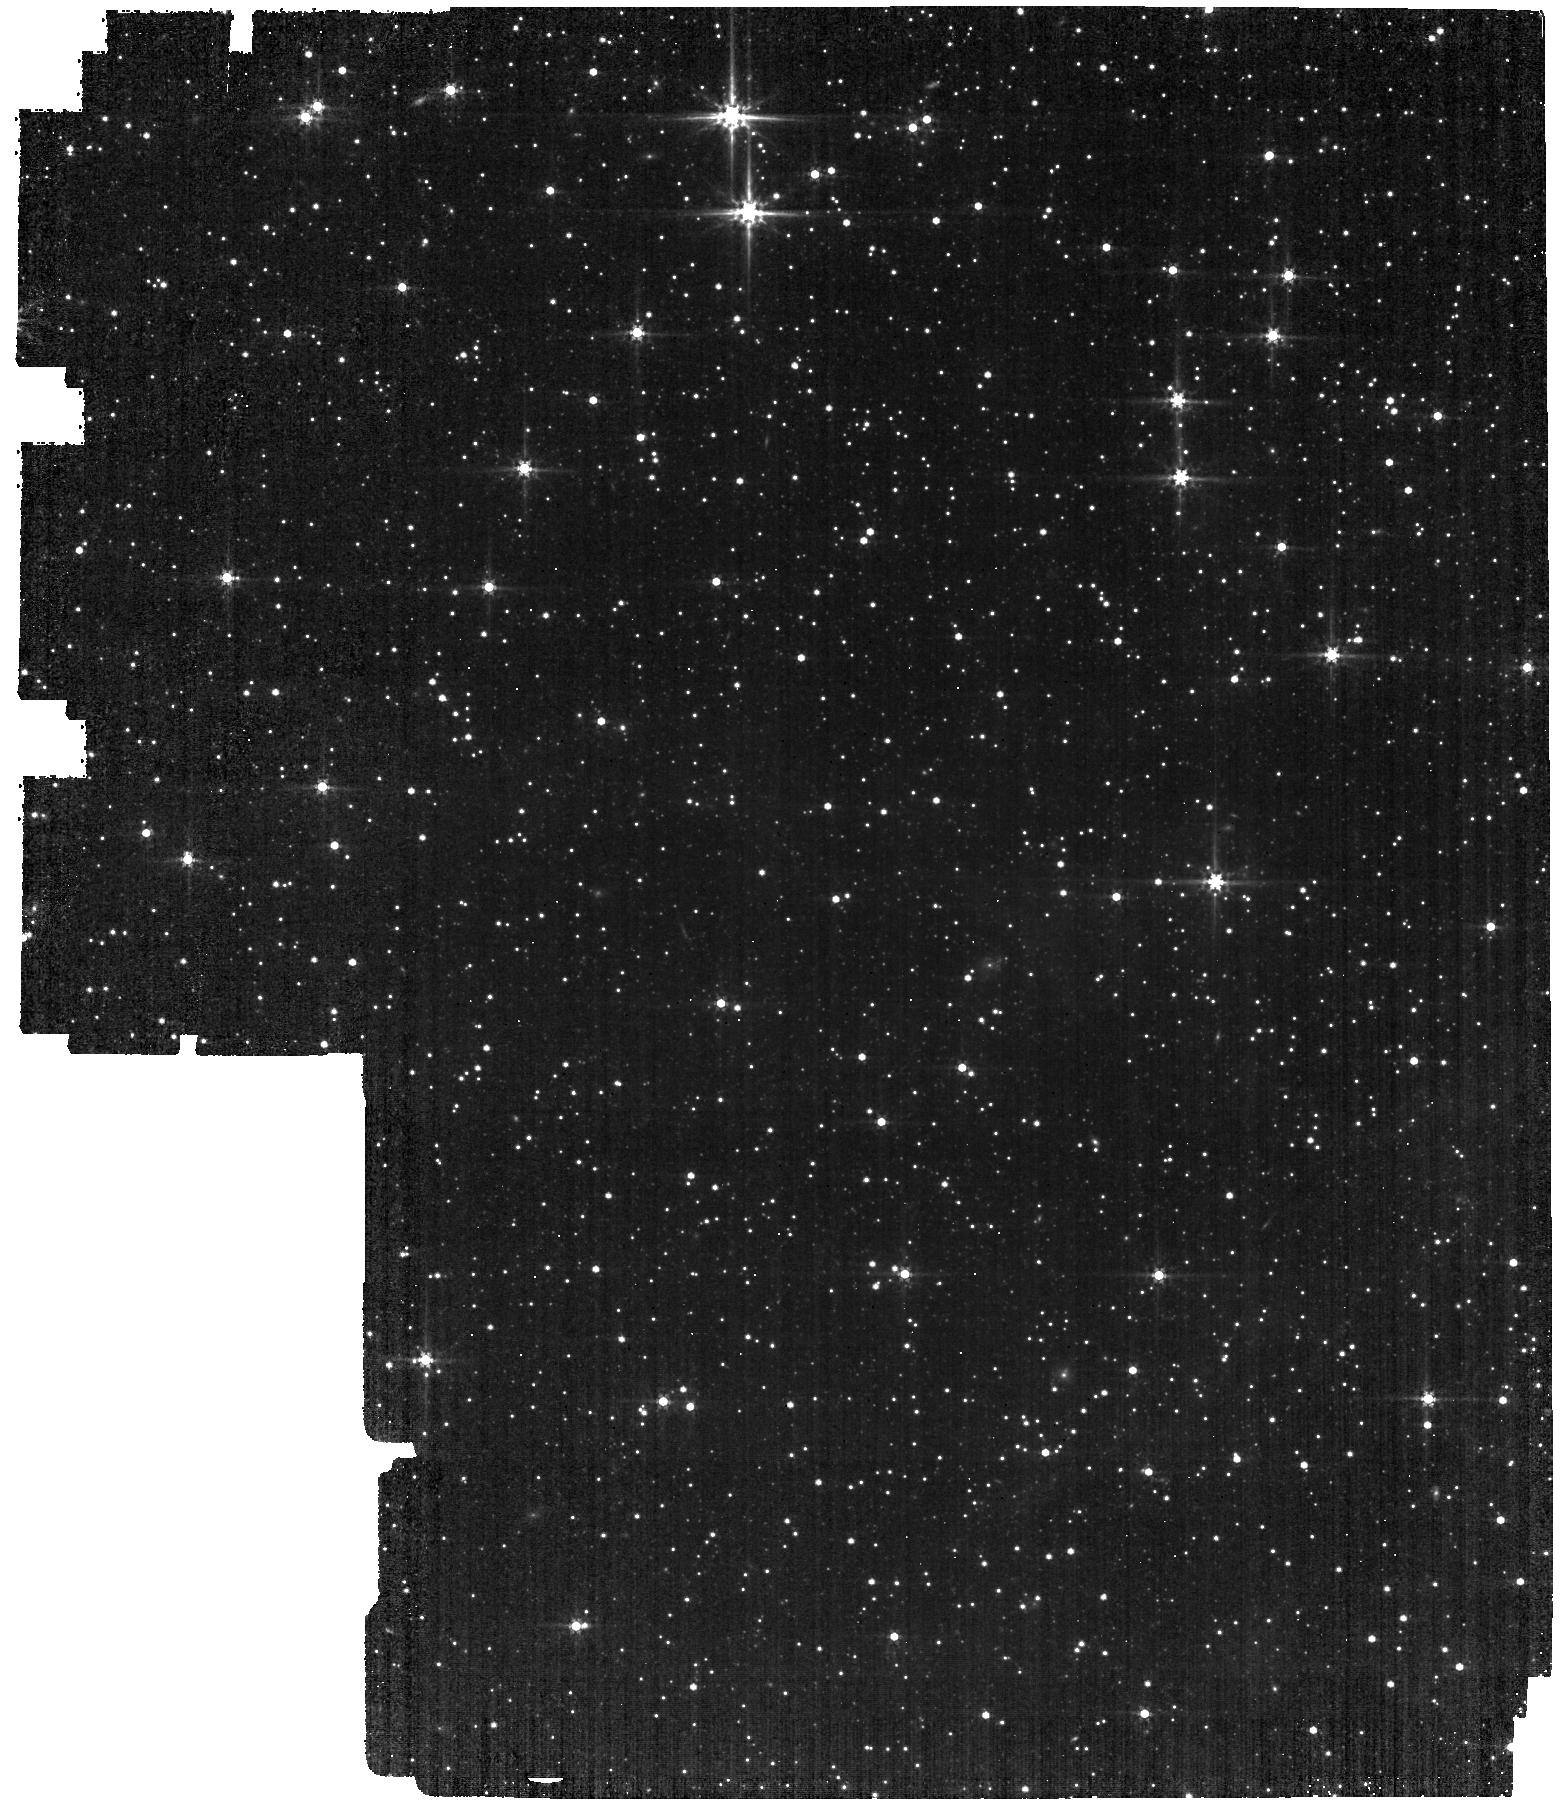
Target: LMC-MIRI-A-IMG. Instrument: MIRI. Filter: F560W. Exposure: 22 min. Observation ID: jw04487-o001_t001_miri_f560w

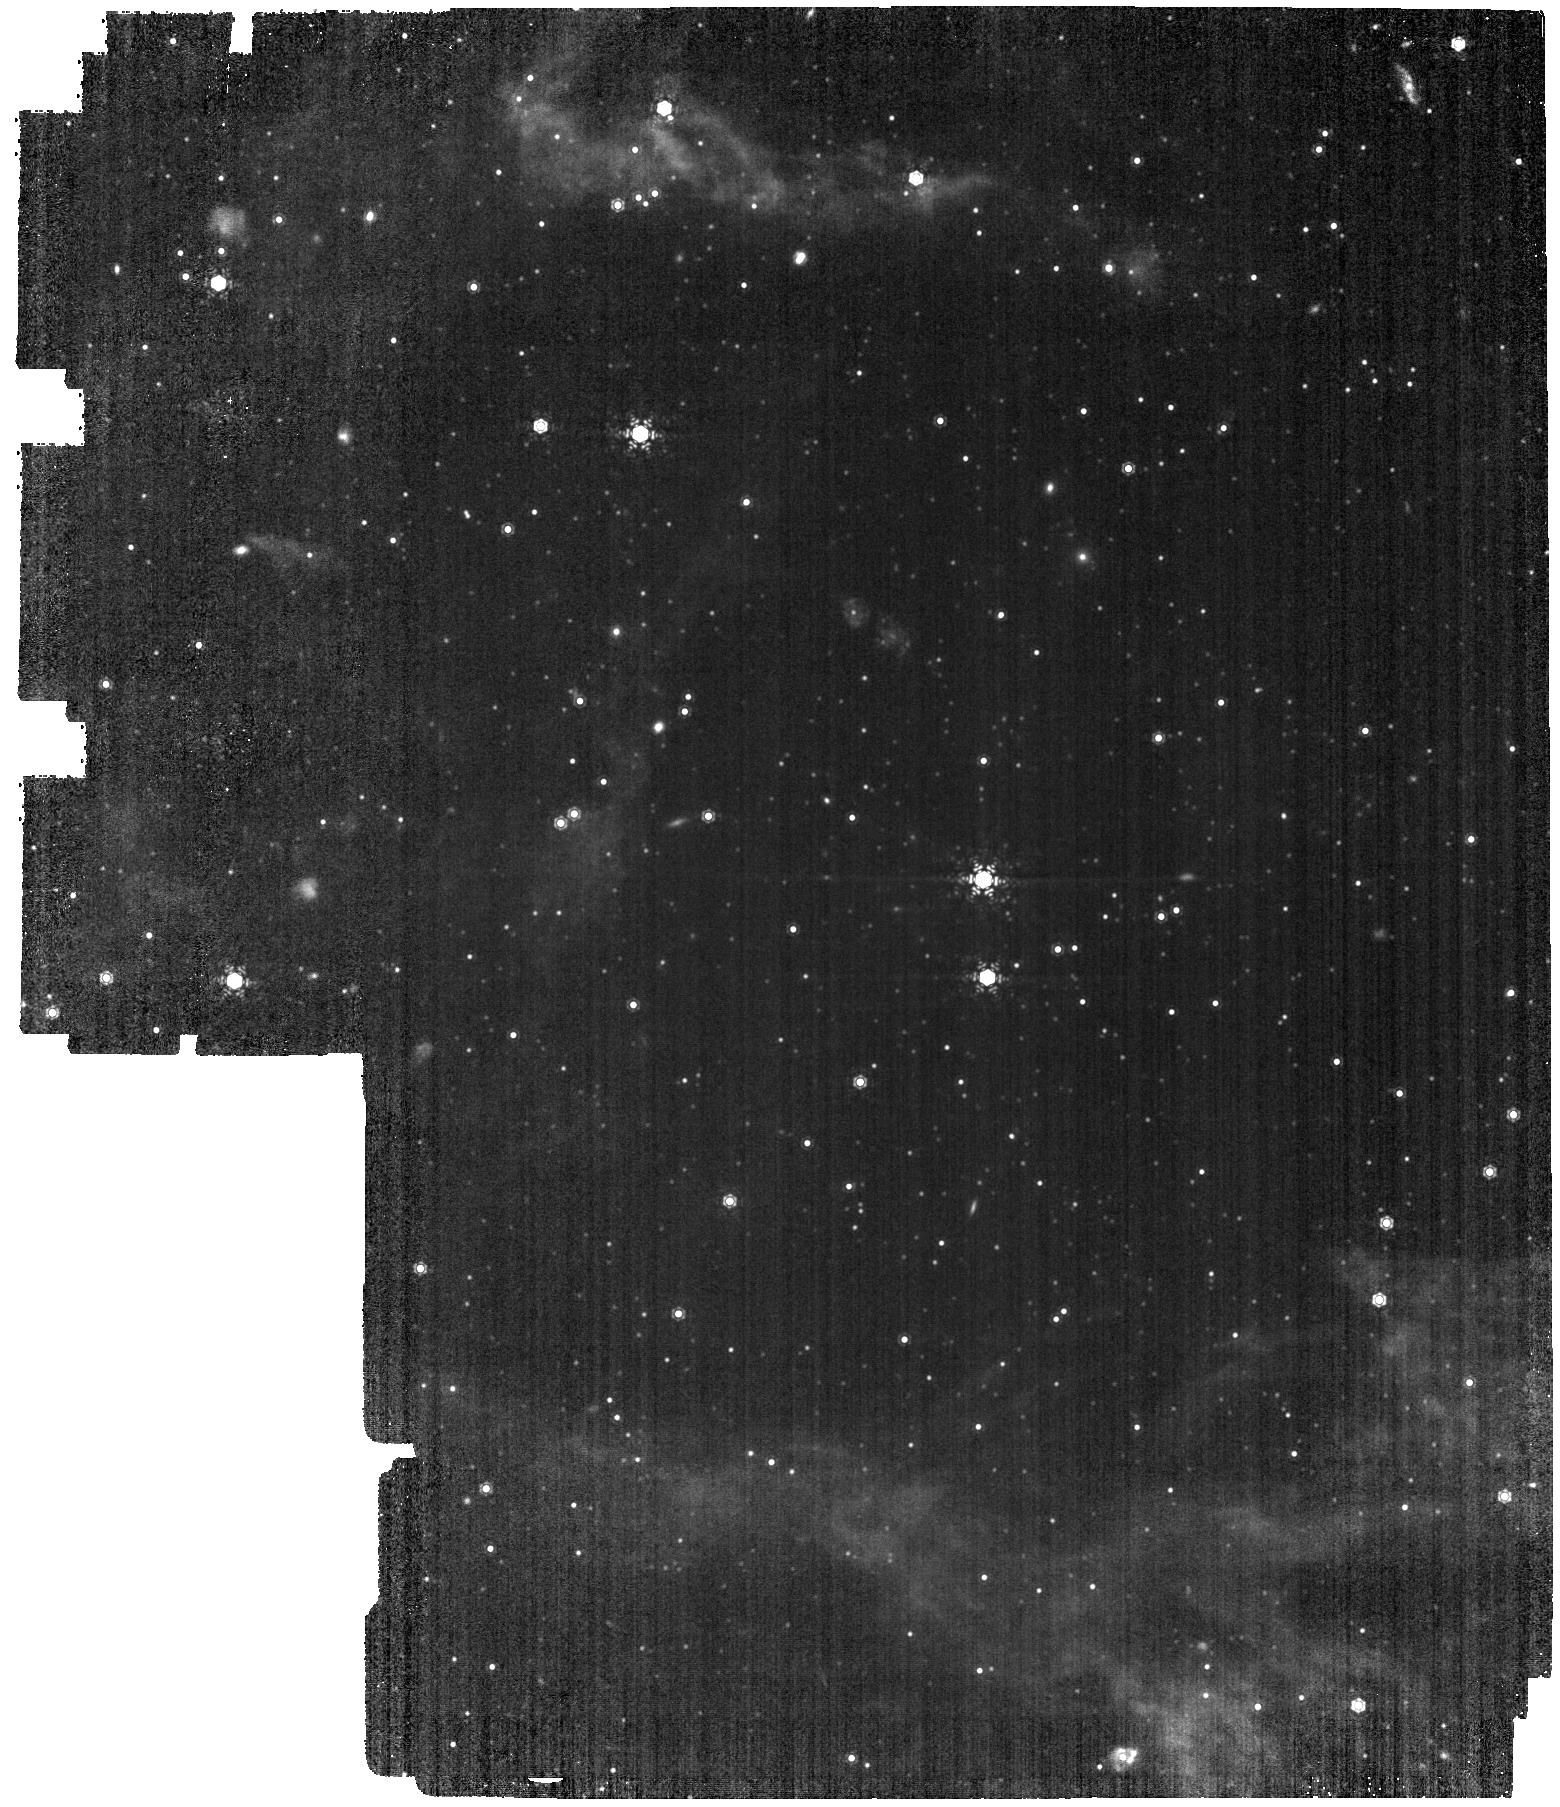
Target: LMC-MIRI-B-IMG. Instrument: MIRI. Filter: F1130W. Exposure: 28 min. Observation ID: jw04487-o002_t002_miri_f1130w

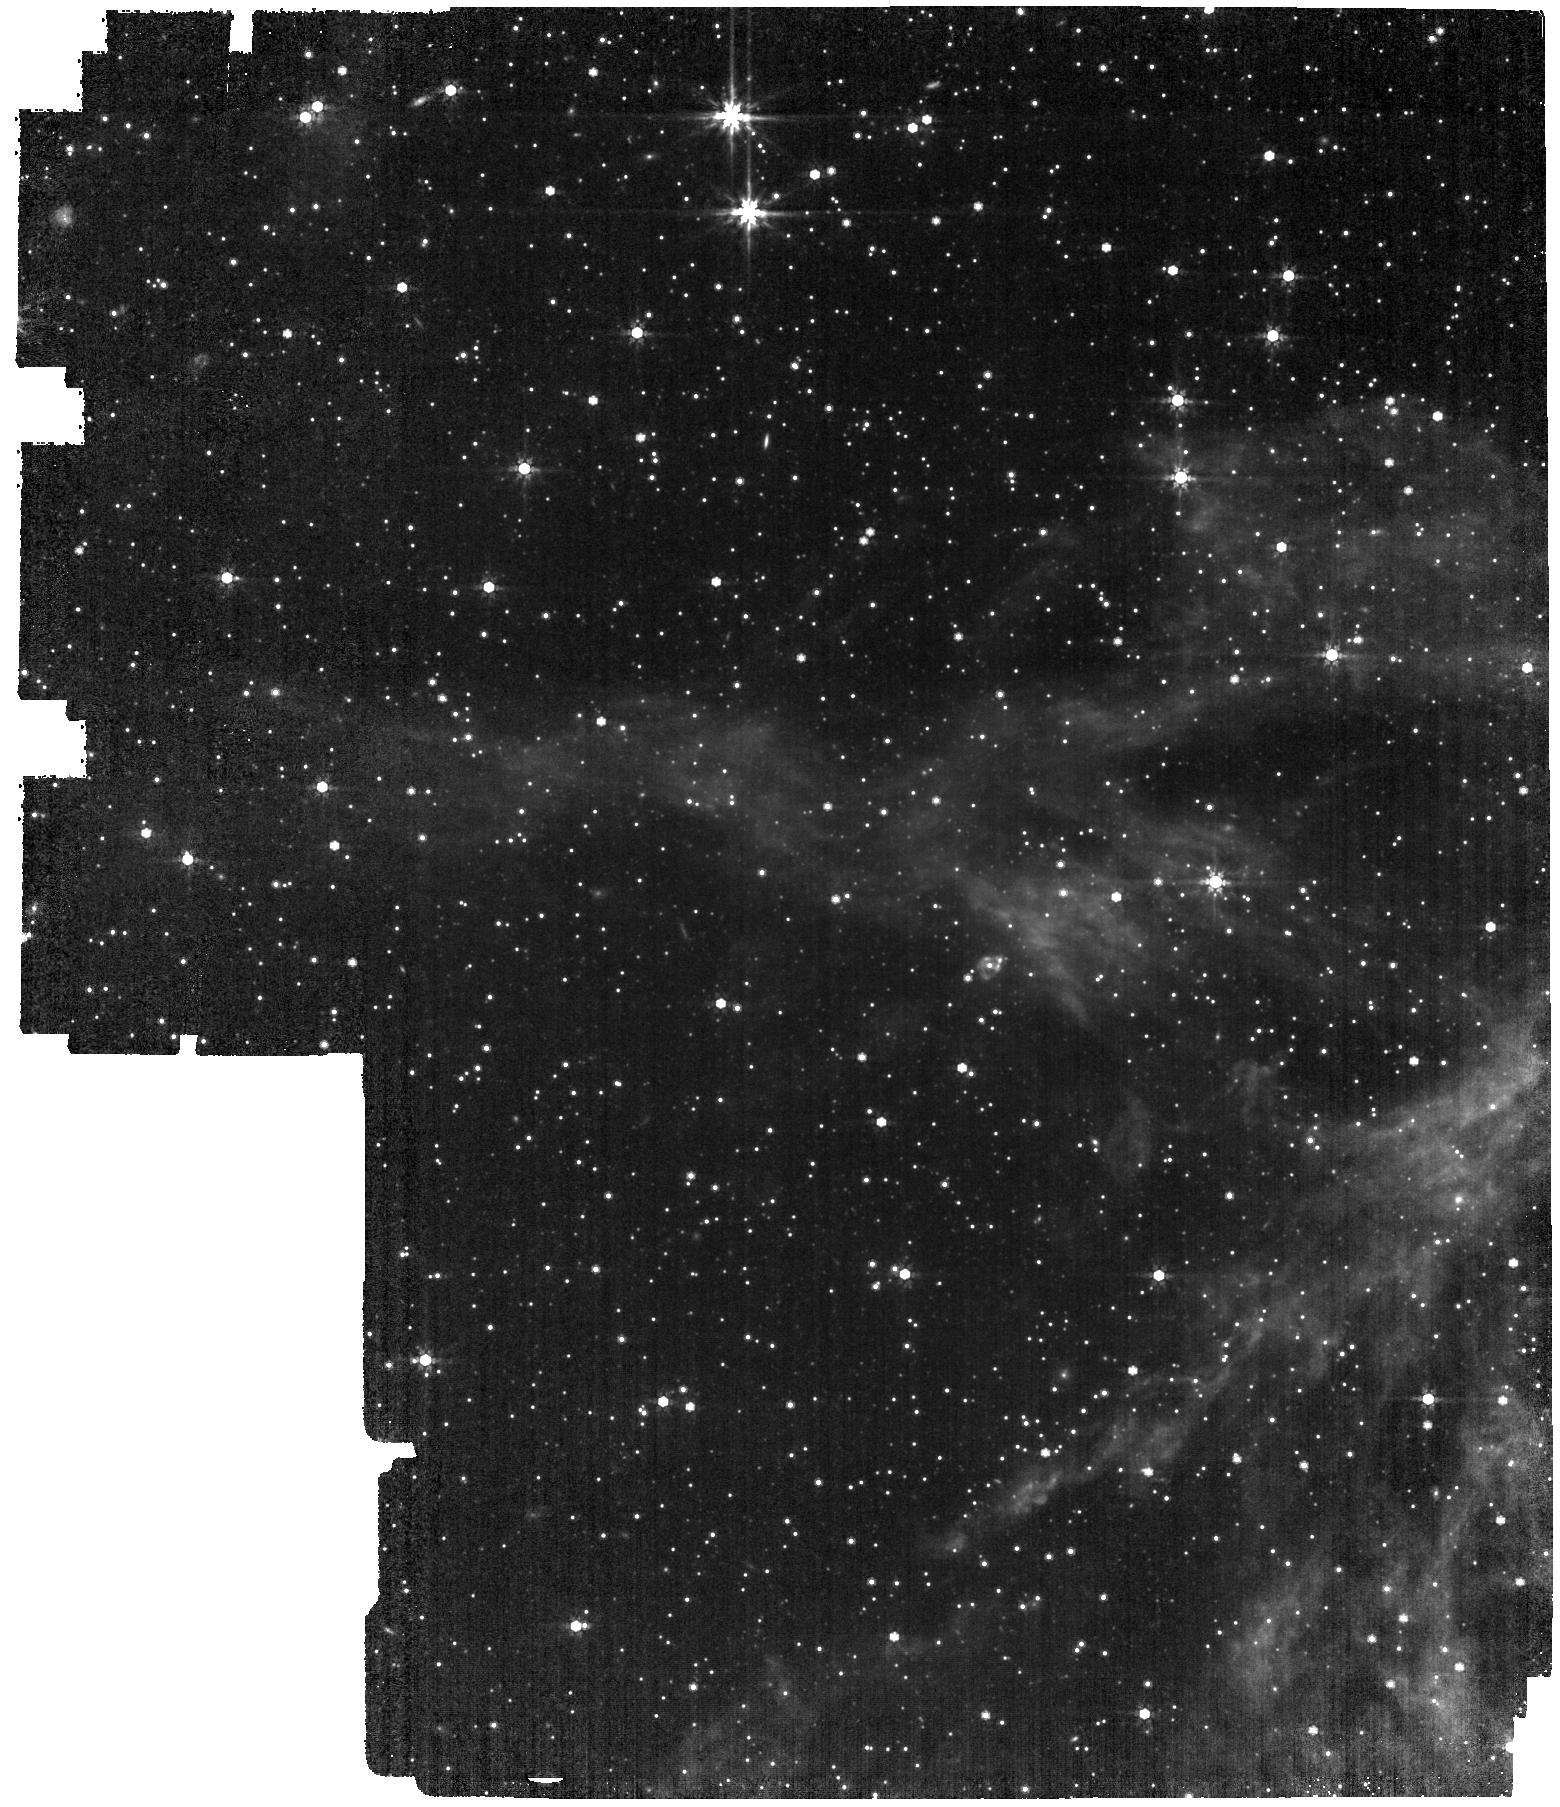
Target: LMC-MIRI-A-IMG. Instrument: MIRI. Filter: F770W. Exposure: 22 min. Observation ID: jw04487-o001_t001_miri_f770w

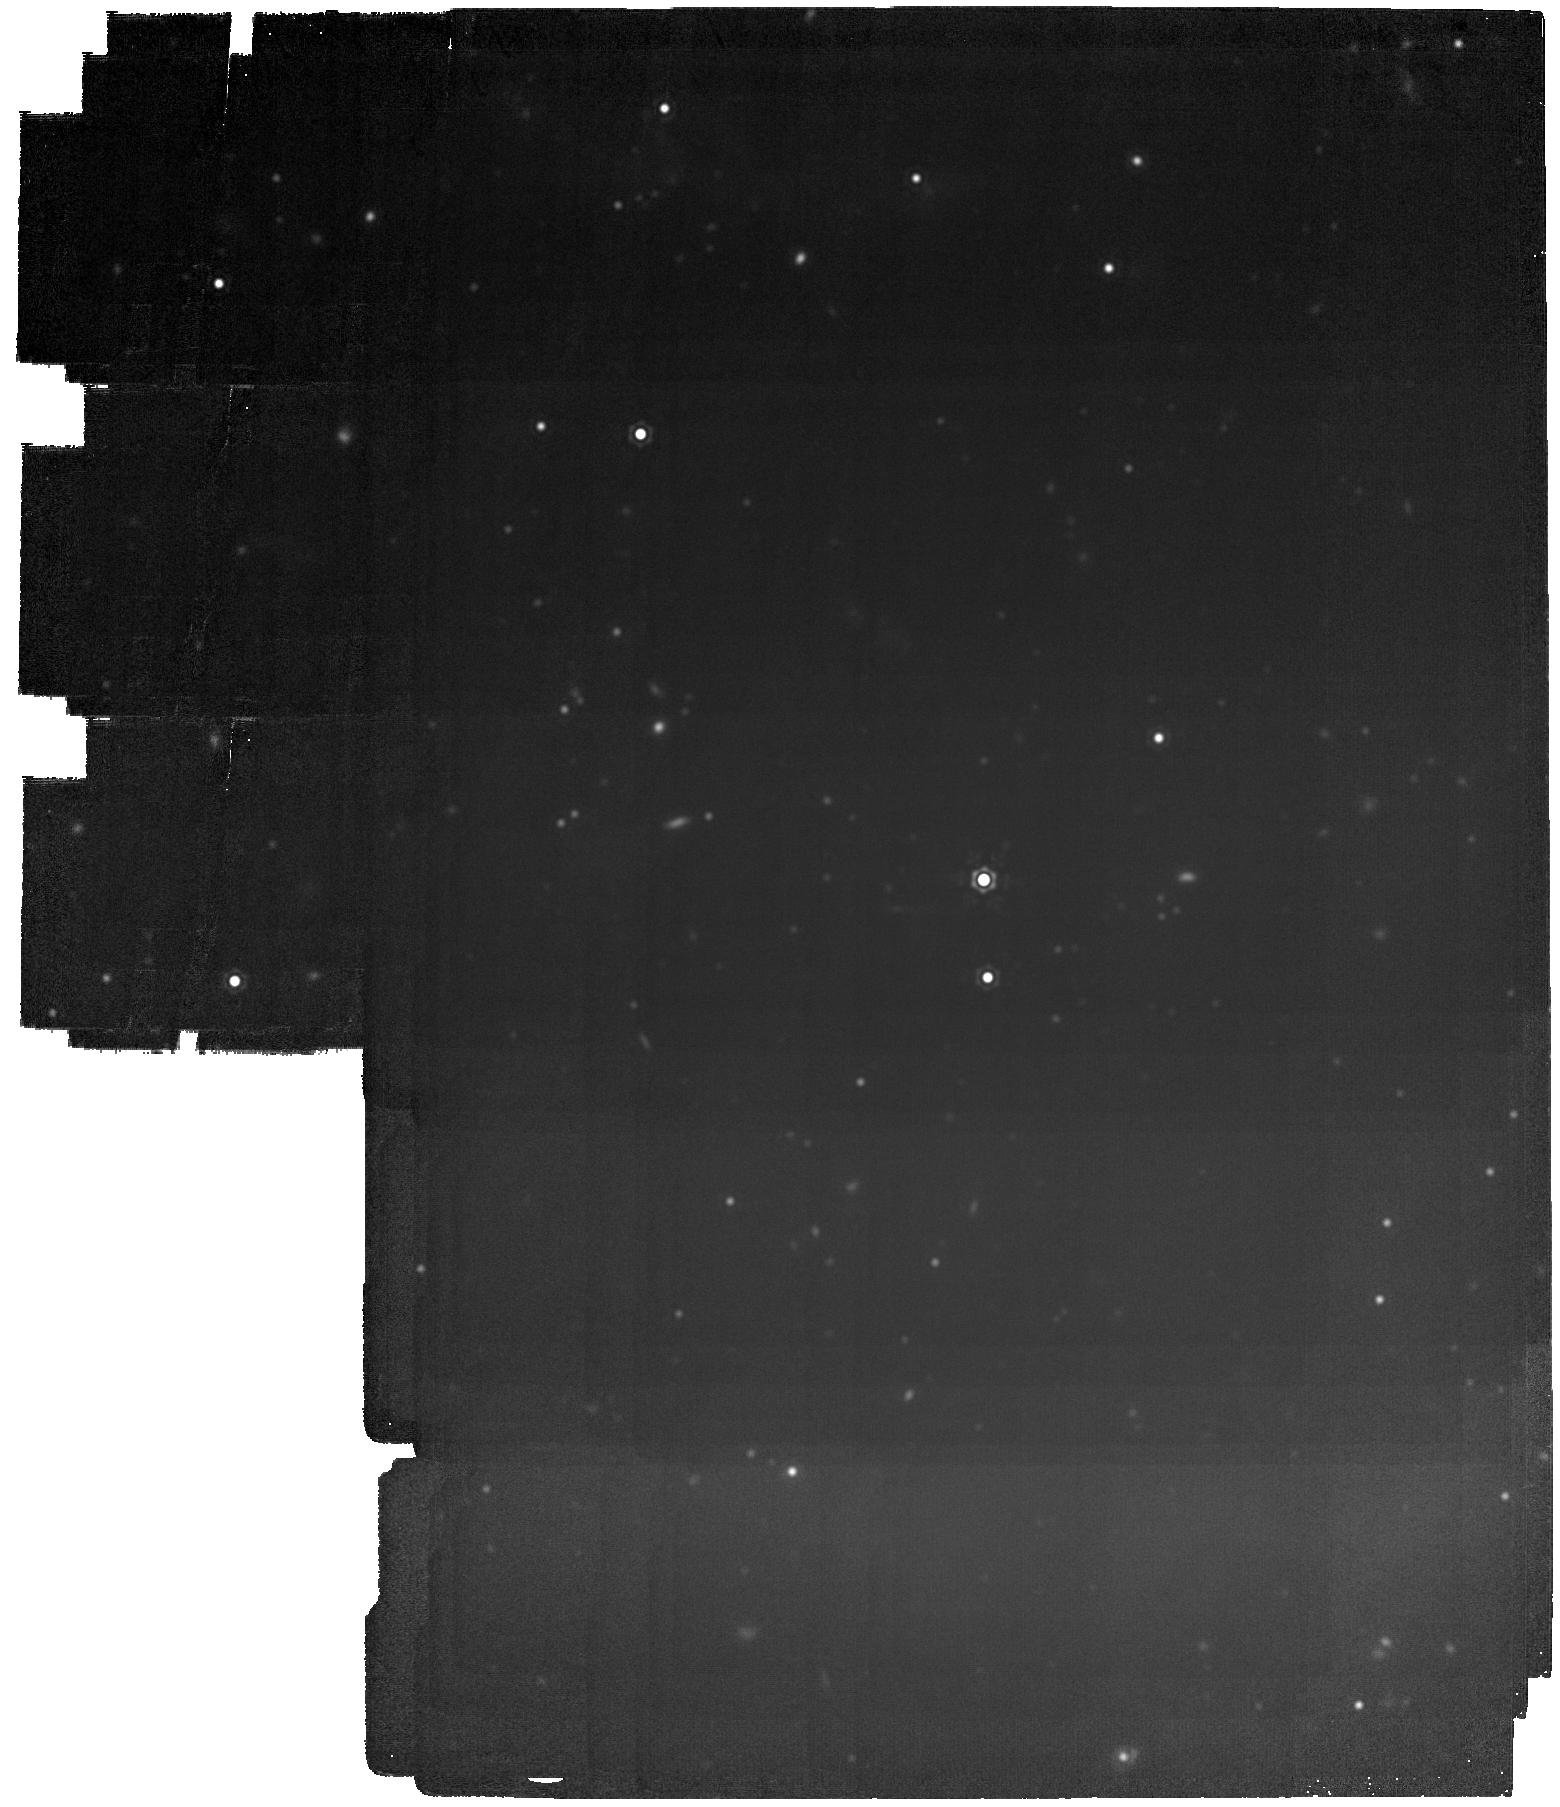
Target: LMC-MIRI-B-IMG. Instrument: MIRI. Filter: F2100W. Exposure: 28 min. Observation ID: jw04487-o002_t002_miri_f2100w

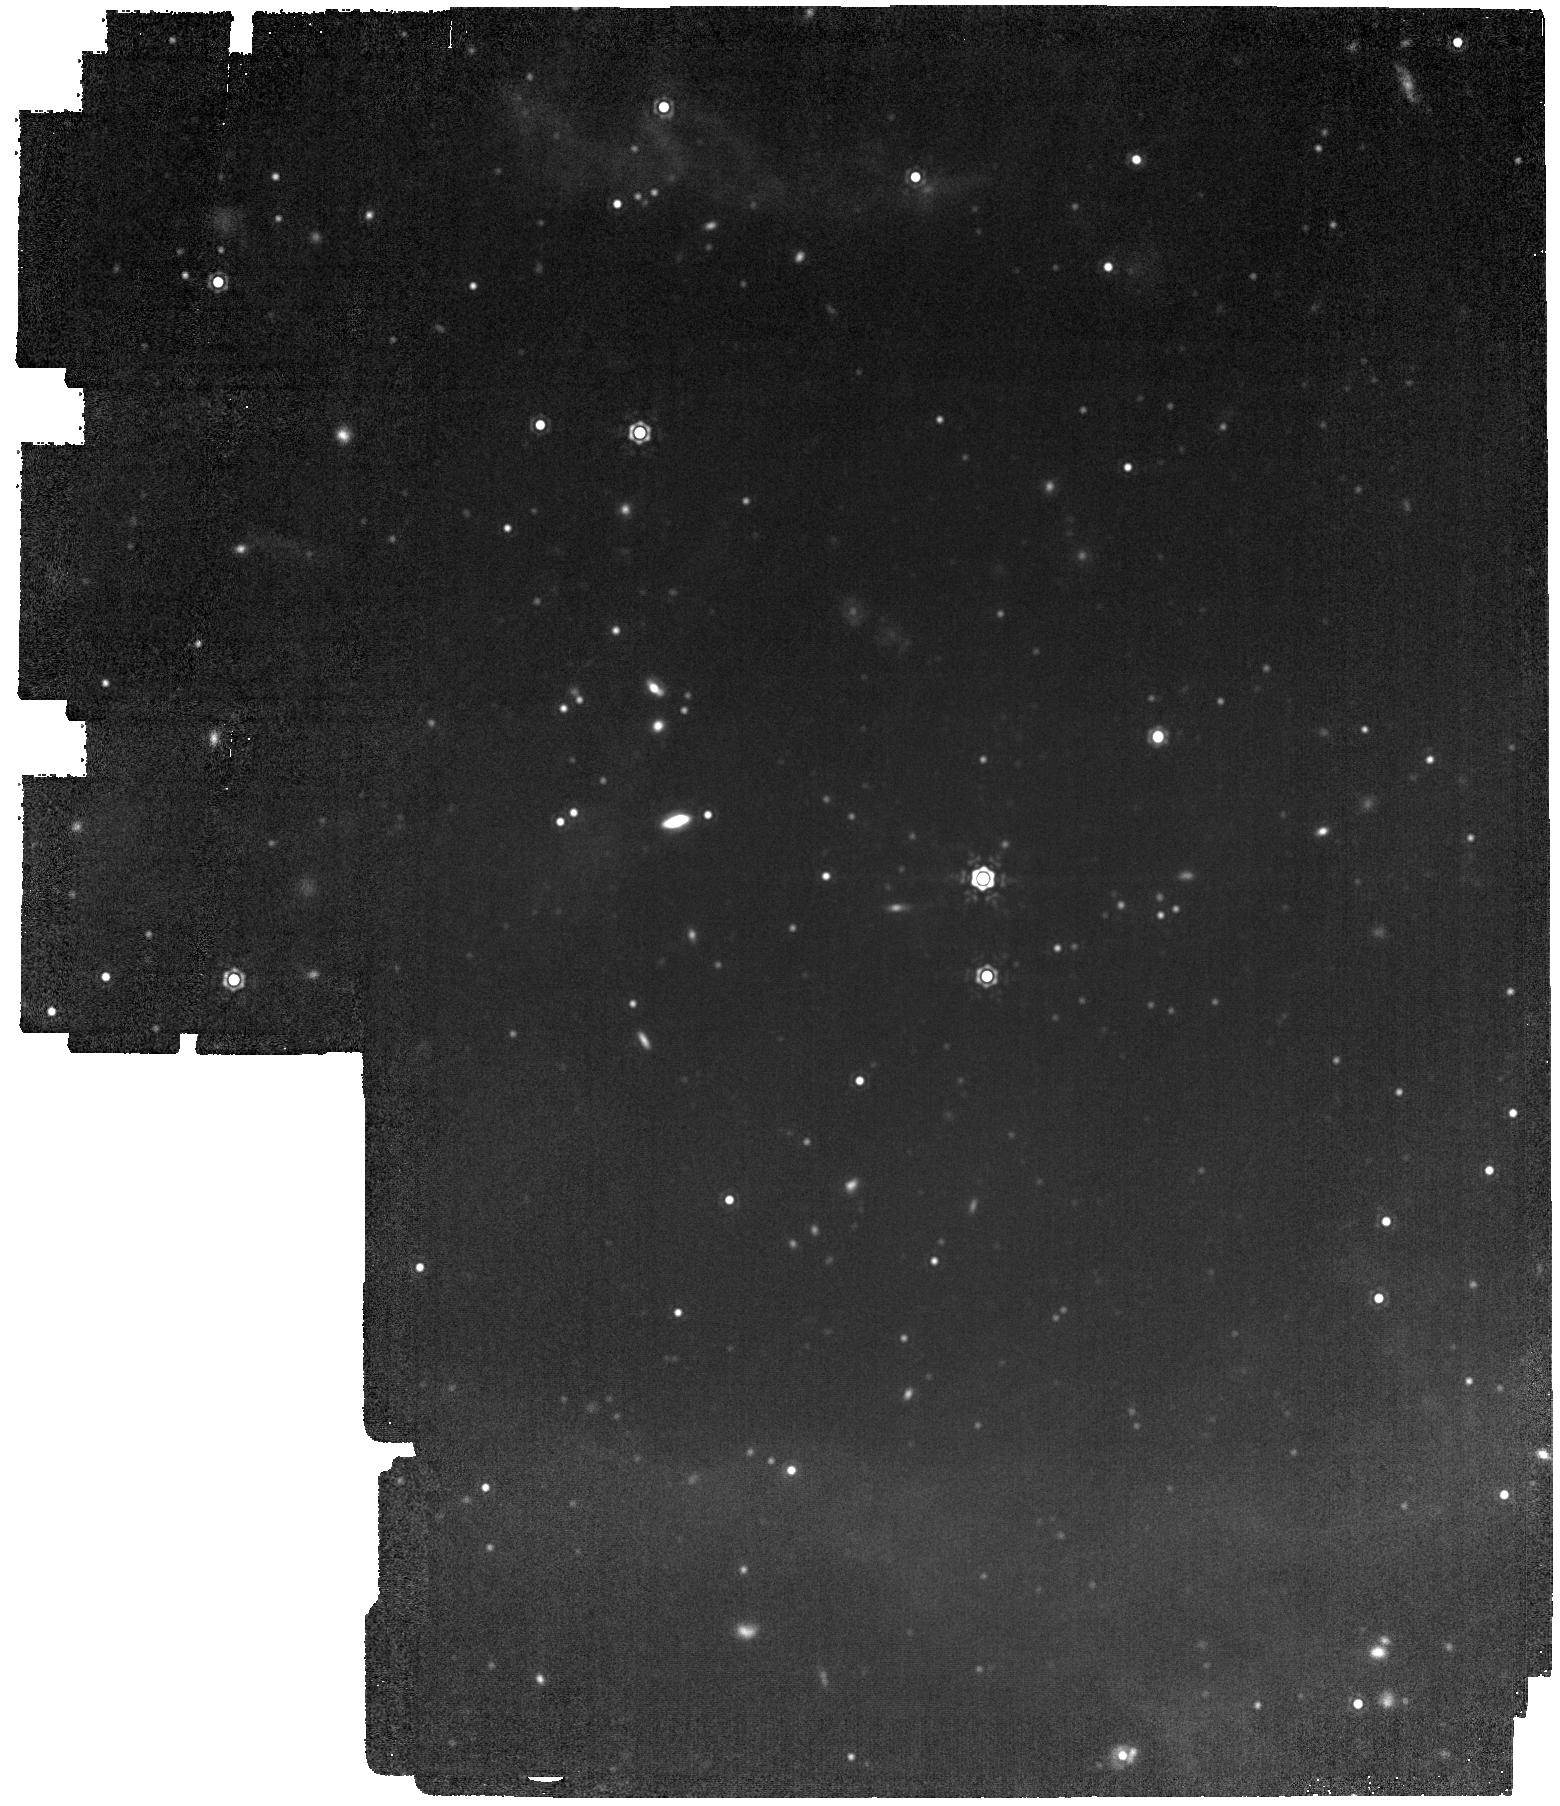
Target: LMC-MIRI-B-IMG. Instrument: MIRI. Filter: F1800W. Exposure: 28 min. Observation ID: jw04487-o002_t002_miri_f1800w

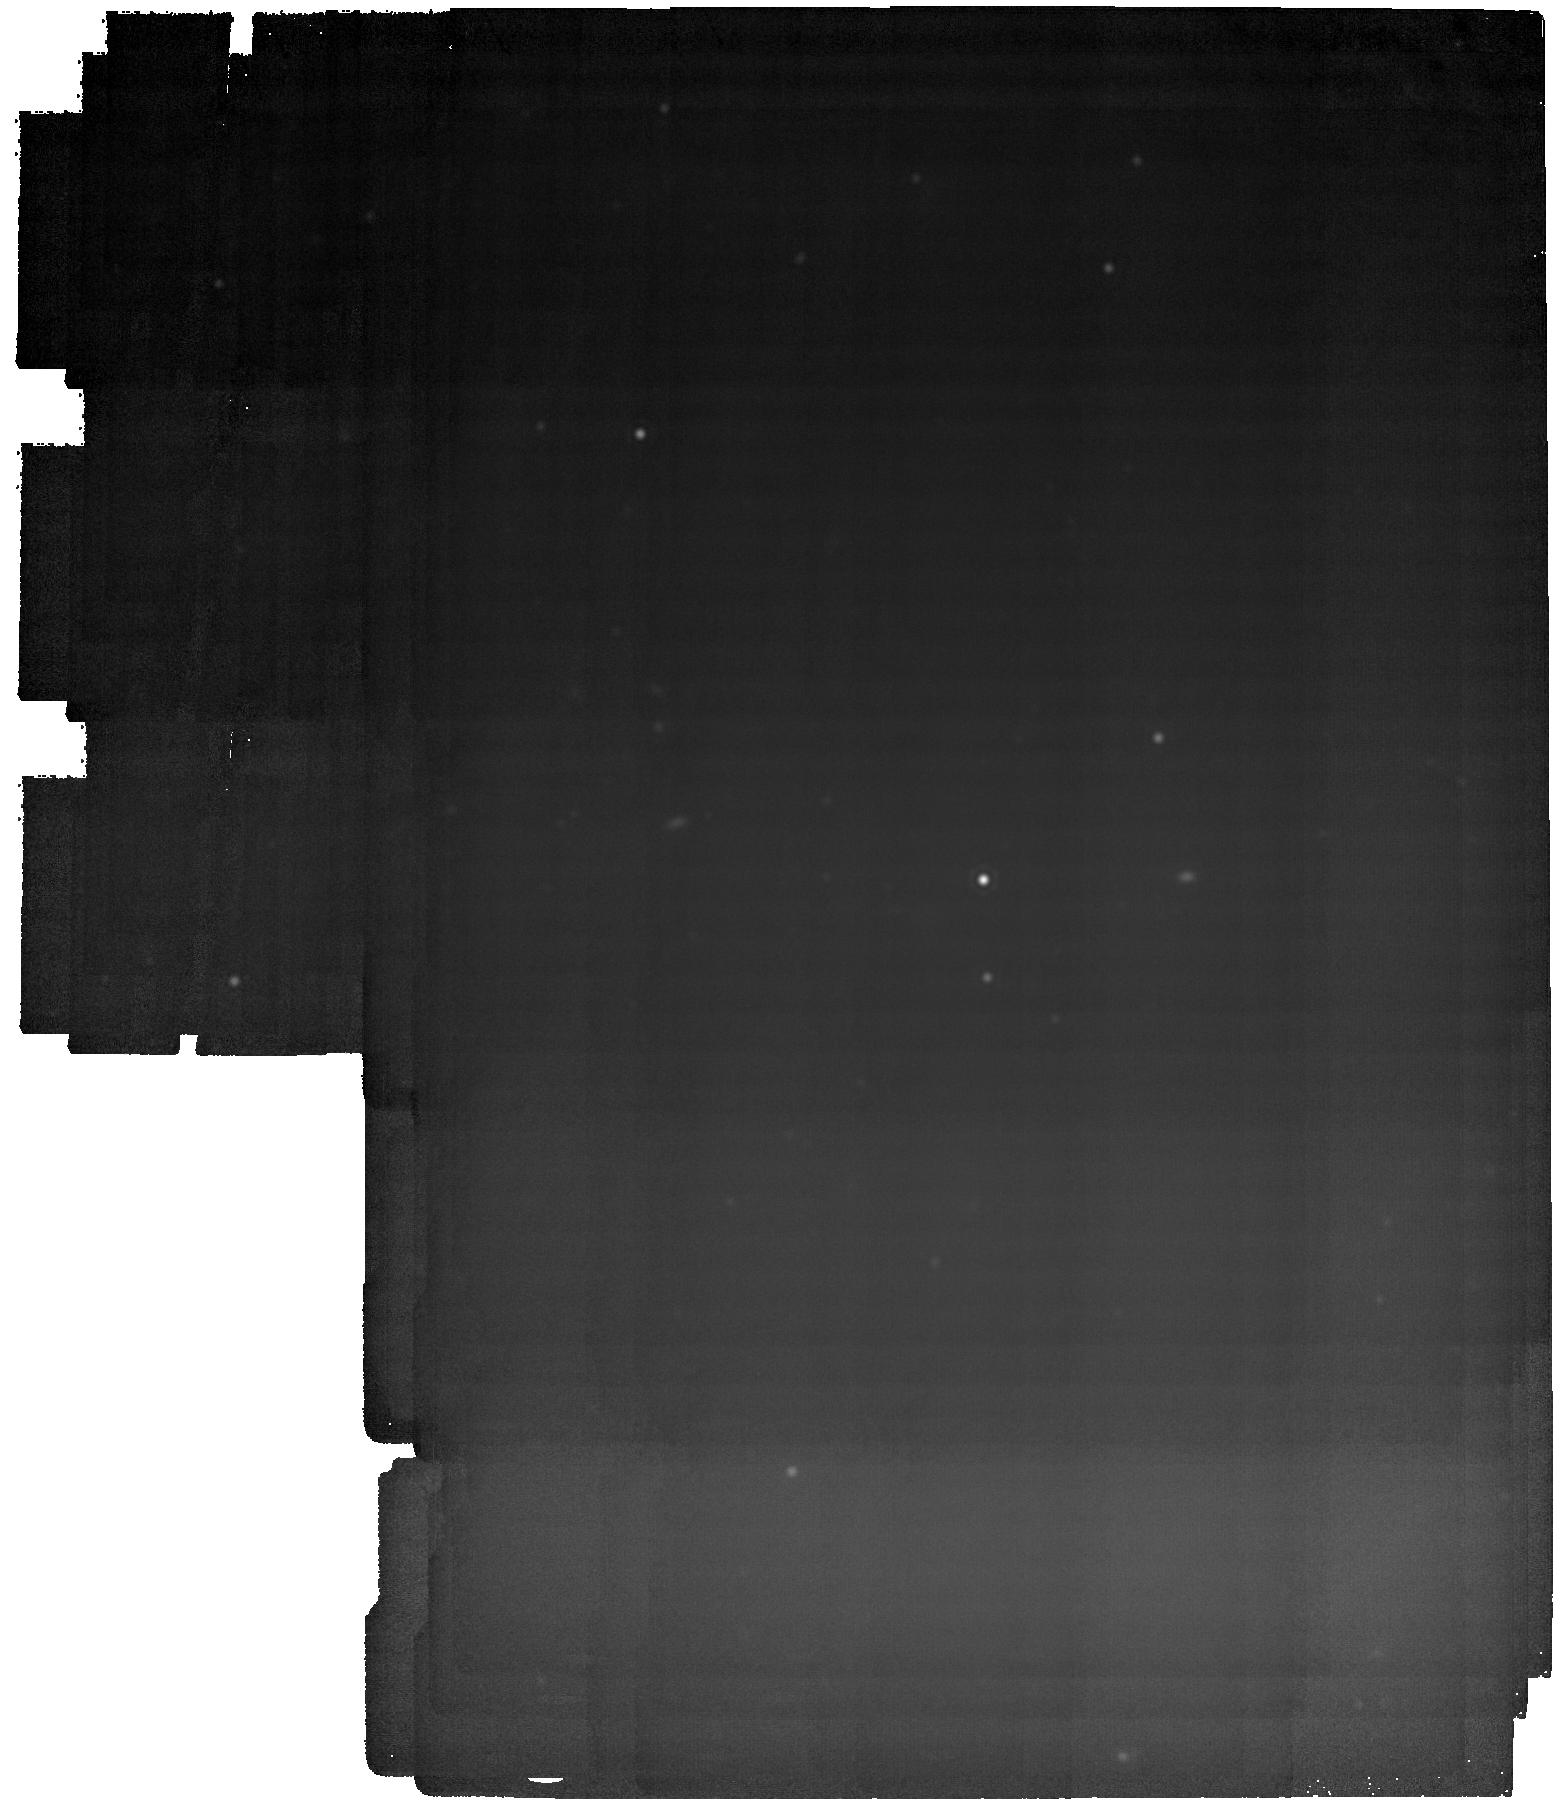
Target: LMC-MIRI-B-IMG. Instrument: MIRI. Filter: F2550W. Exposure: 25 min. Observation ID: jw04487-o002_t002_miri_f2550w

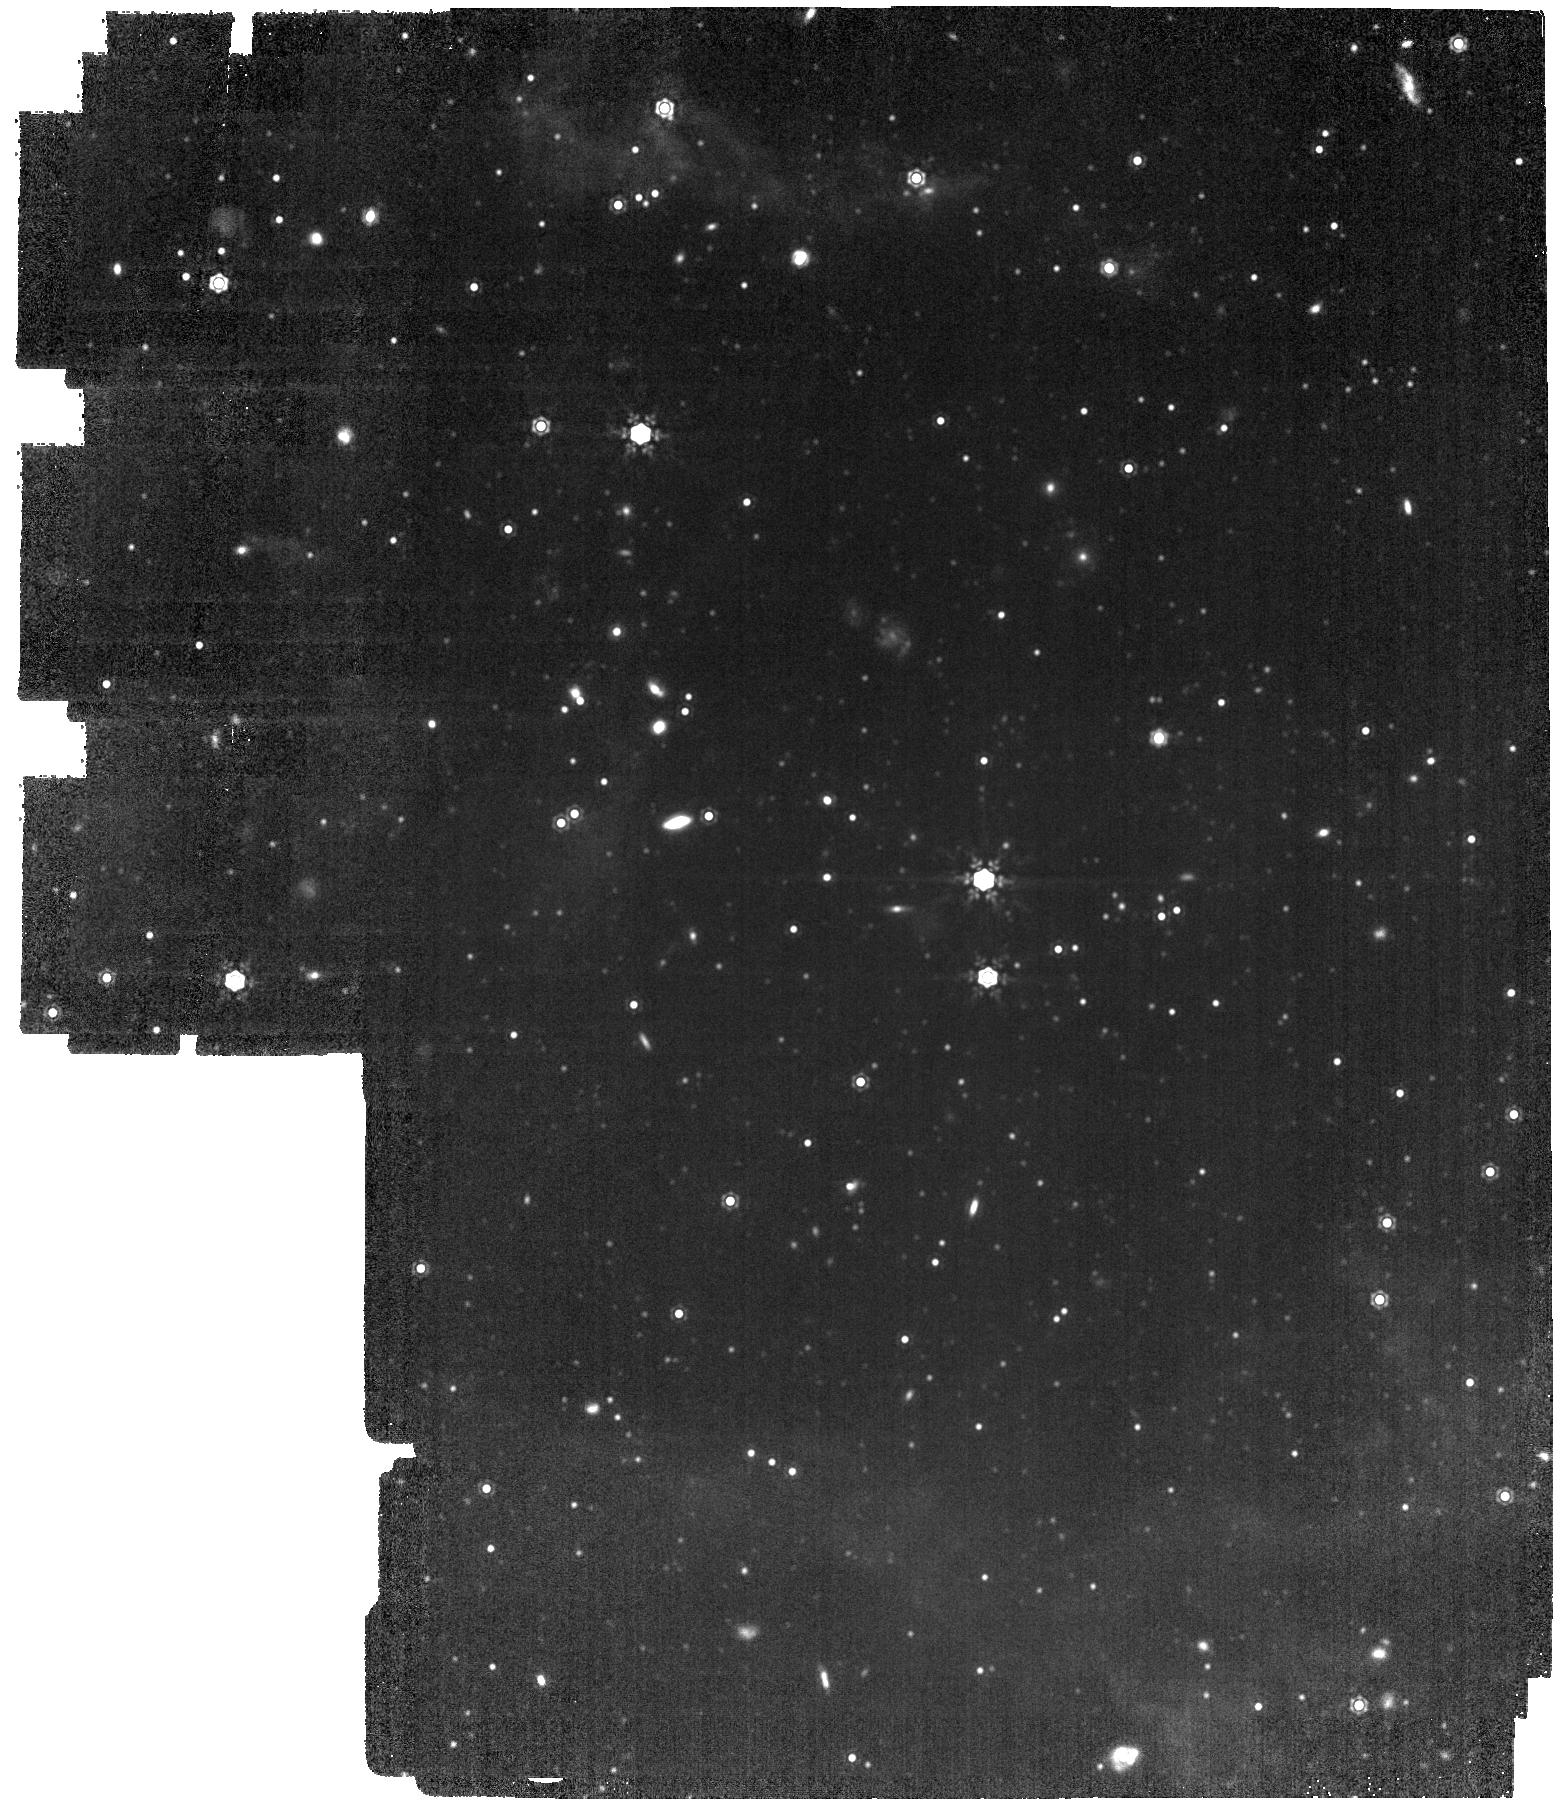
Target: LMC-MIRI-B-IMG. Instrument: MIRI. Filter: F1500W. Exposure: 28 min. Observation ID: jw04487-o002_t002_miri_f1500w

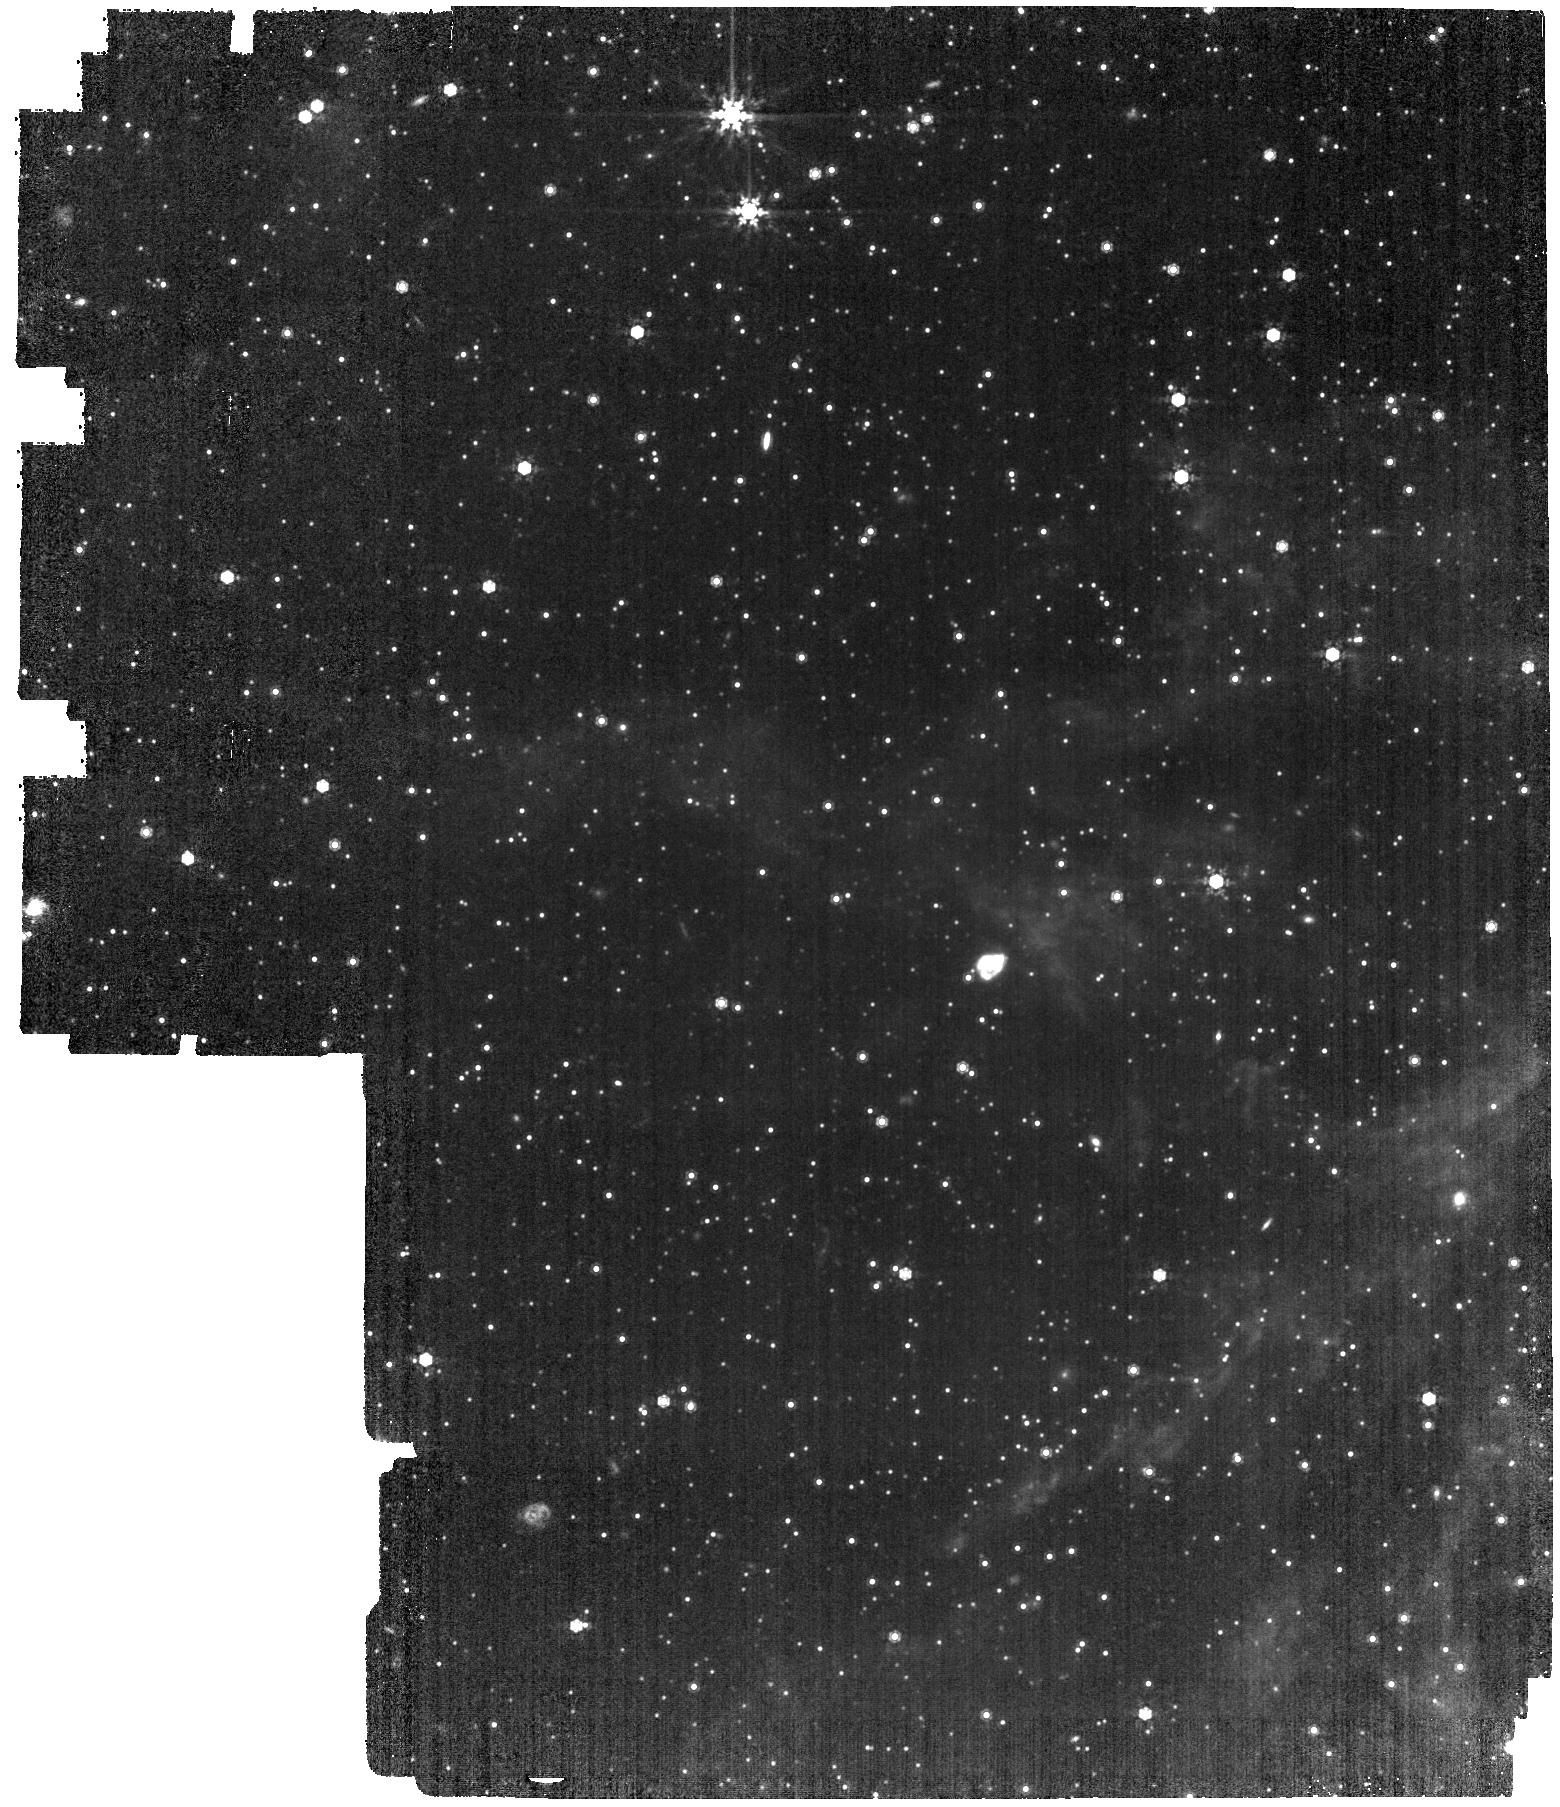
Target: LMC-MIRI-A-IMG. Instrument: MIRI. Filter: F1000W. Exposure: 28 min. Observation ID: jw04487-o001_t001_miri_f1000w

CAL-MIRI-212 Imaging External Flat field (PI: Libralato, Mattia)

This program will obtain external flat fields for the MIRI imager in a field in the Large Magellanic Cloud (LMC). This task will be achieved using a classical “stacking” approach (i.e., the median of multiple well-dithered observations) and, when enough sources are available, with the “thousand-points-of-light” technique. This technique will allow us to measure the low spatial frequencies (L-flat) with a dither pattern designed to sample the same stars in multiple positions on the detector. This program will (1) compute the flat field and monitor its temporal stability over short and long temporal baselines, (2) study if, and by how much, the core of the MIRI point-spread function (PSF) changes over time, (3) monitor the stability of the geometric distortion of the MIRI imager (mainly at short wavelengths), and (4) monitor the long-term temporal variations of the background. This calibration program may change in response to system developments and the final Cycle 2 science program.